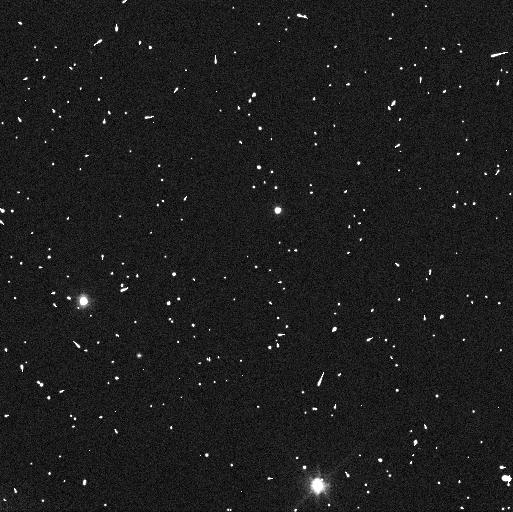
Target: 119979. Instrument: WFC3/UVIS. Filter: F606W. Exposure: 3 min. Observation ID: ican03awq

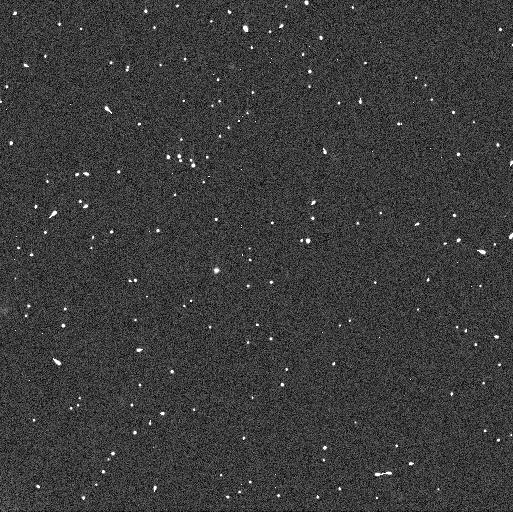
Target: 80806. Instrument: WFC3/UVIS. Filter: F606W. Exposure: 3 min. Observation ID: ican02mqq

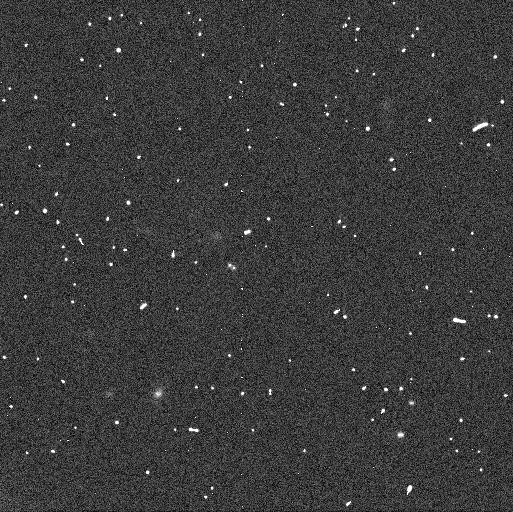
Target: 2000CQ114. Instrument: WFC3/UVIS. Filter: F606W. Exposure: 3 min. Observation ID: ican07icq

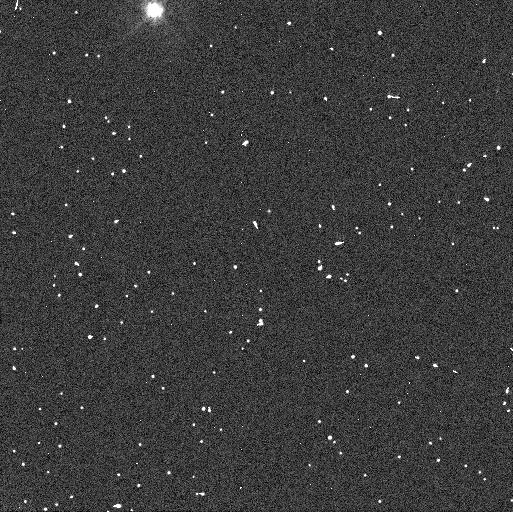
Target: 182933. Instrument: WFC3/UVIS. Filter: F438W. Exposure: 6 min. Observation ID: ican05j3q

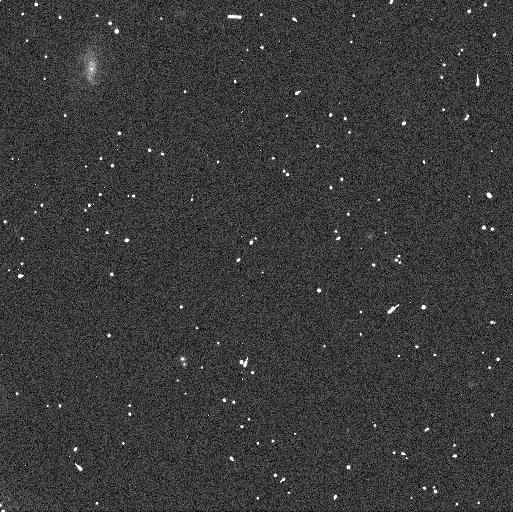
Target: 2003QW111. Instrument: WFC3/UVIS. Filter: F606W. Exposure: 3 min. Observation ID: ican08v6q

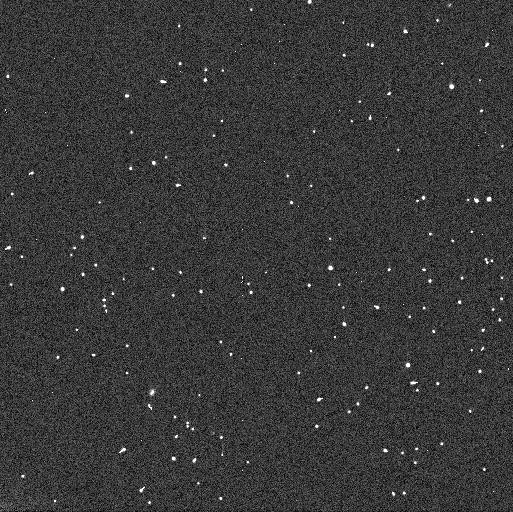
Target: 2003TJ58. Instrument: WFC3/UVIS. Filter: F606W. Exposure: 3 min. Observation ID: ican09gdq

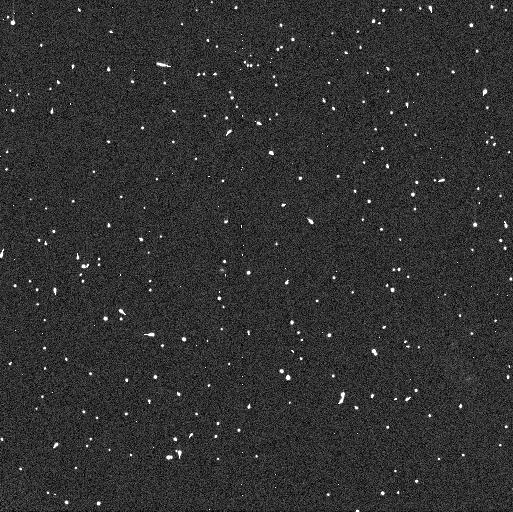
Target: 80806. Instrument: WFC3/UVIS. Filter: F438W. Exposure: 6 min. Observation ID: ican02muq

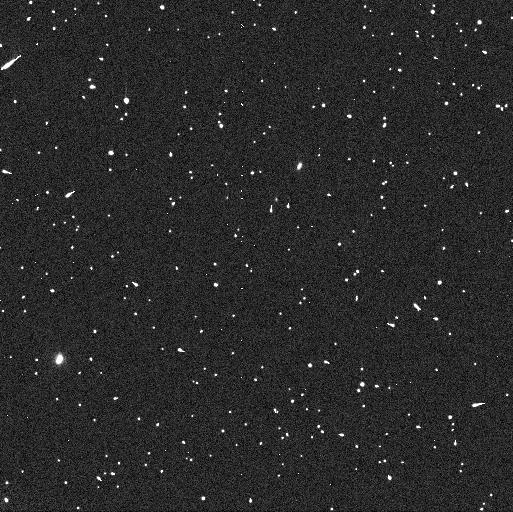
Target: 182933. Instrument: WFC3/UVIS. Filter: F438W. Exposure: 6 min. Observation ID: ican06d0q

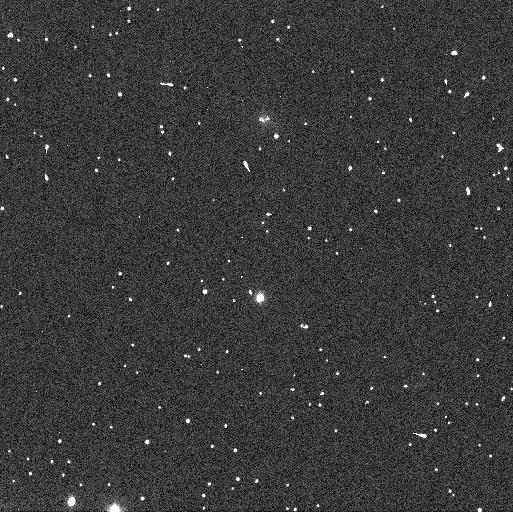
Target: 119979. Instrument: WFC3/UVIS. Filter: F606W. Exposure: 3 min. Observation ID: ican04ztq

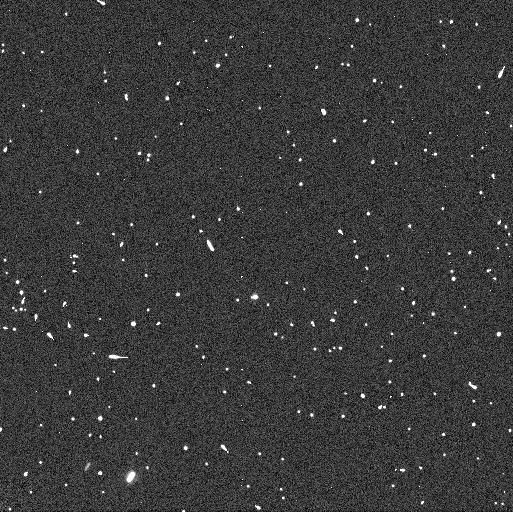
Target: 119979. Instrument: WFC3/UVIS. Filter: F438W. Exposure: 6 min. Observation ID: ican04zpq

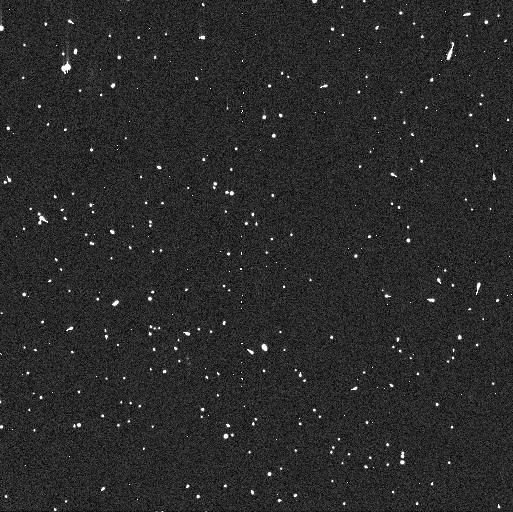
Target: 2003QW111. Instrument: WFC3/UVIS. Filter: F438W. Exposure: 6 min. Observation ID: ican08vbq

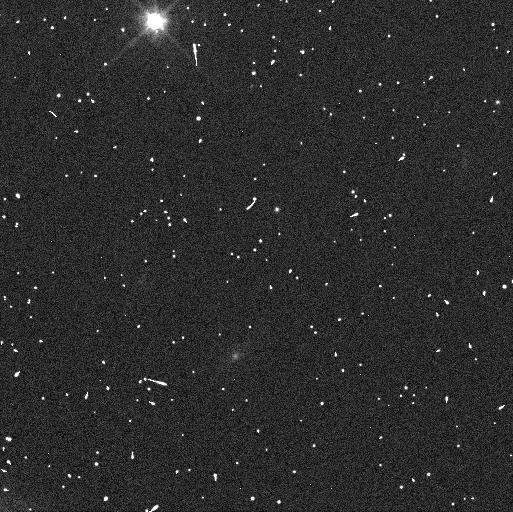
Target: 182933. Instrument: WFC3/UVIS. Filter: F606W. Exposure: 3 min. Observation ID: ican05j8q

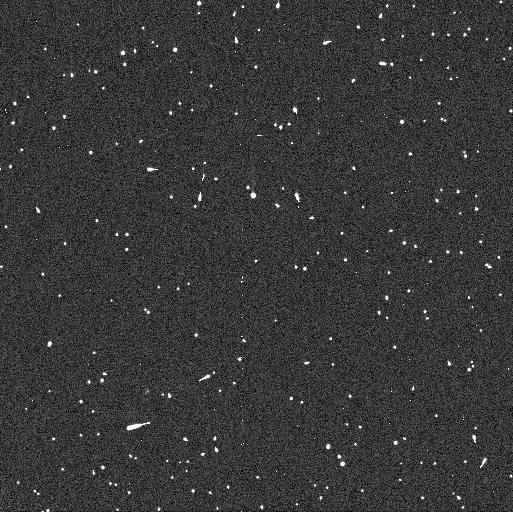
Target: 2003TJ58. Instrument: WFC3/UVIS. Filter: F438W. Exposure: 6 min. Observation ID: ican09g9q

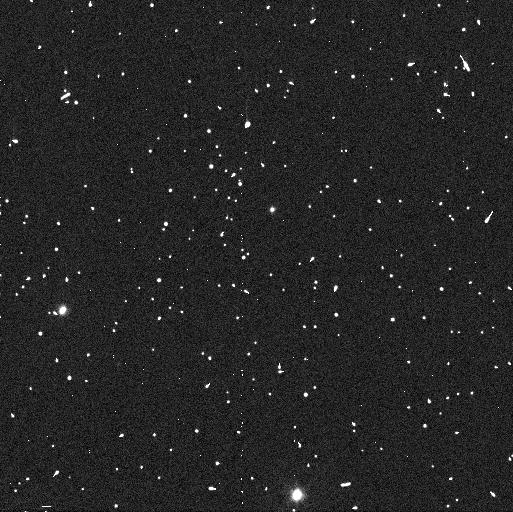
Target: 119979. Instrument: WFC3/UVIS. Filter: F438W. Exposure: 6 min. Observation ID: ican03aoq

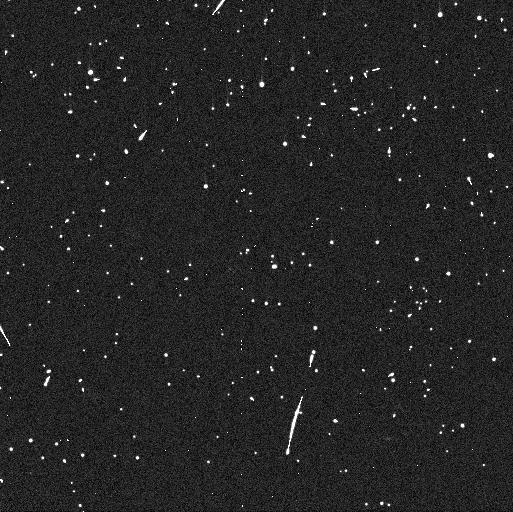
Target: 2000CQ114. Instrument: WFC3/UVIS. Filter: F438W. Exposure: 6 min. Observation ID: ican07ieq

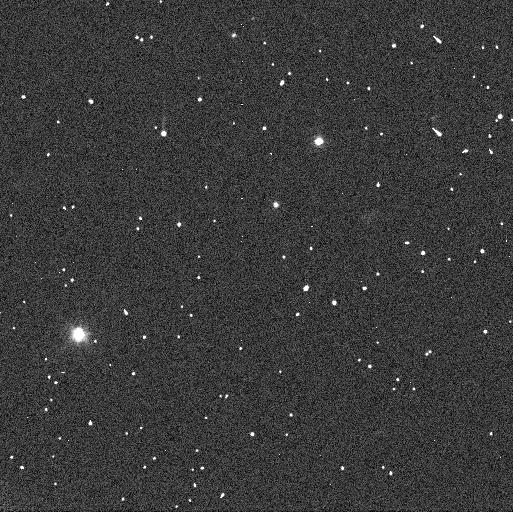
Target: 182933. Instrument: WFC3/UVIS. Filter: F606W. Exposure: 3 min. Observation ID: ican06d2q

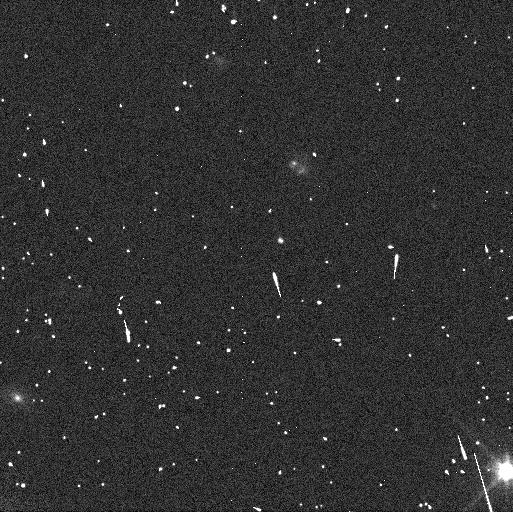
Target: 80806. Instrument: WFC3/UVIS. Filter: F606W. Exposure: 3 min. Observation ID: ican01bgq

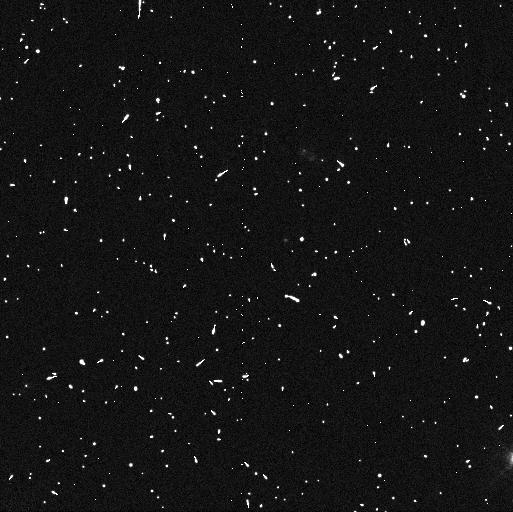
Target: 80806. Instrument: WFC3/UVIS. Filter: F438W. Exposure: 6 min. Observation ID: ican01bsq

Mutual Orbits and Physical Properties of Binary Transneptunian Objects (PI: Grundy, Will M.)

Intriguing patterns are evident in both the orbits of transneptunian objects and in their observable external characteristics (colors, spectral features, etc.). Bulk physical properties are needed to make sense of these observations and exploit them to constrain conditions in the protoplanetary disk where they formed. The key to obtaining bulk properties of transneptunian objects is that a sizeable proportion of them are binaries. Binary mutual orbits provide dynamical masses that can in turn be used to compute bulk densities, and a statistical sample of binary orbits offers powerful constraints on formation mechanisms as well as subsequent evolution. This proposal seeks to continue a multi-year campaign to obtain orbits for as large of a sample of binary transneptunian objects as possible. We seek to make efficient use of HST by targeting only the systems where we can obtain a dramatic improvement in orbital knowledge from just one or two visits, and only those where the secondary is too faint to pursue with ground-based near-IR adaptive optics techniques.